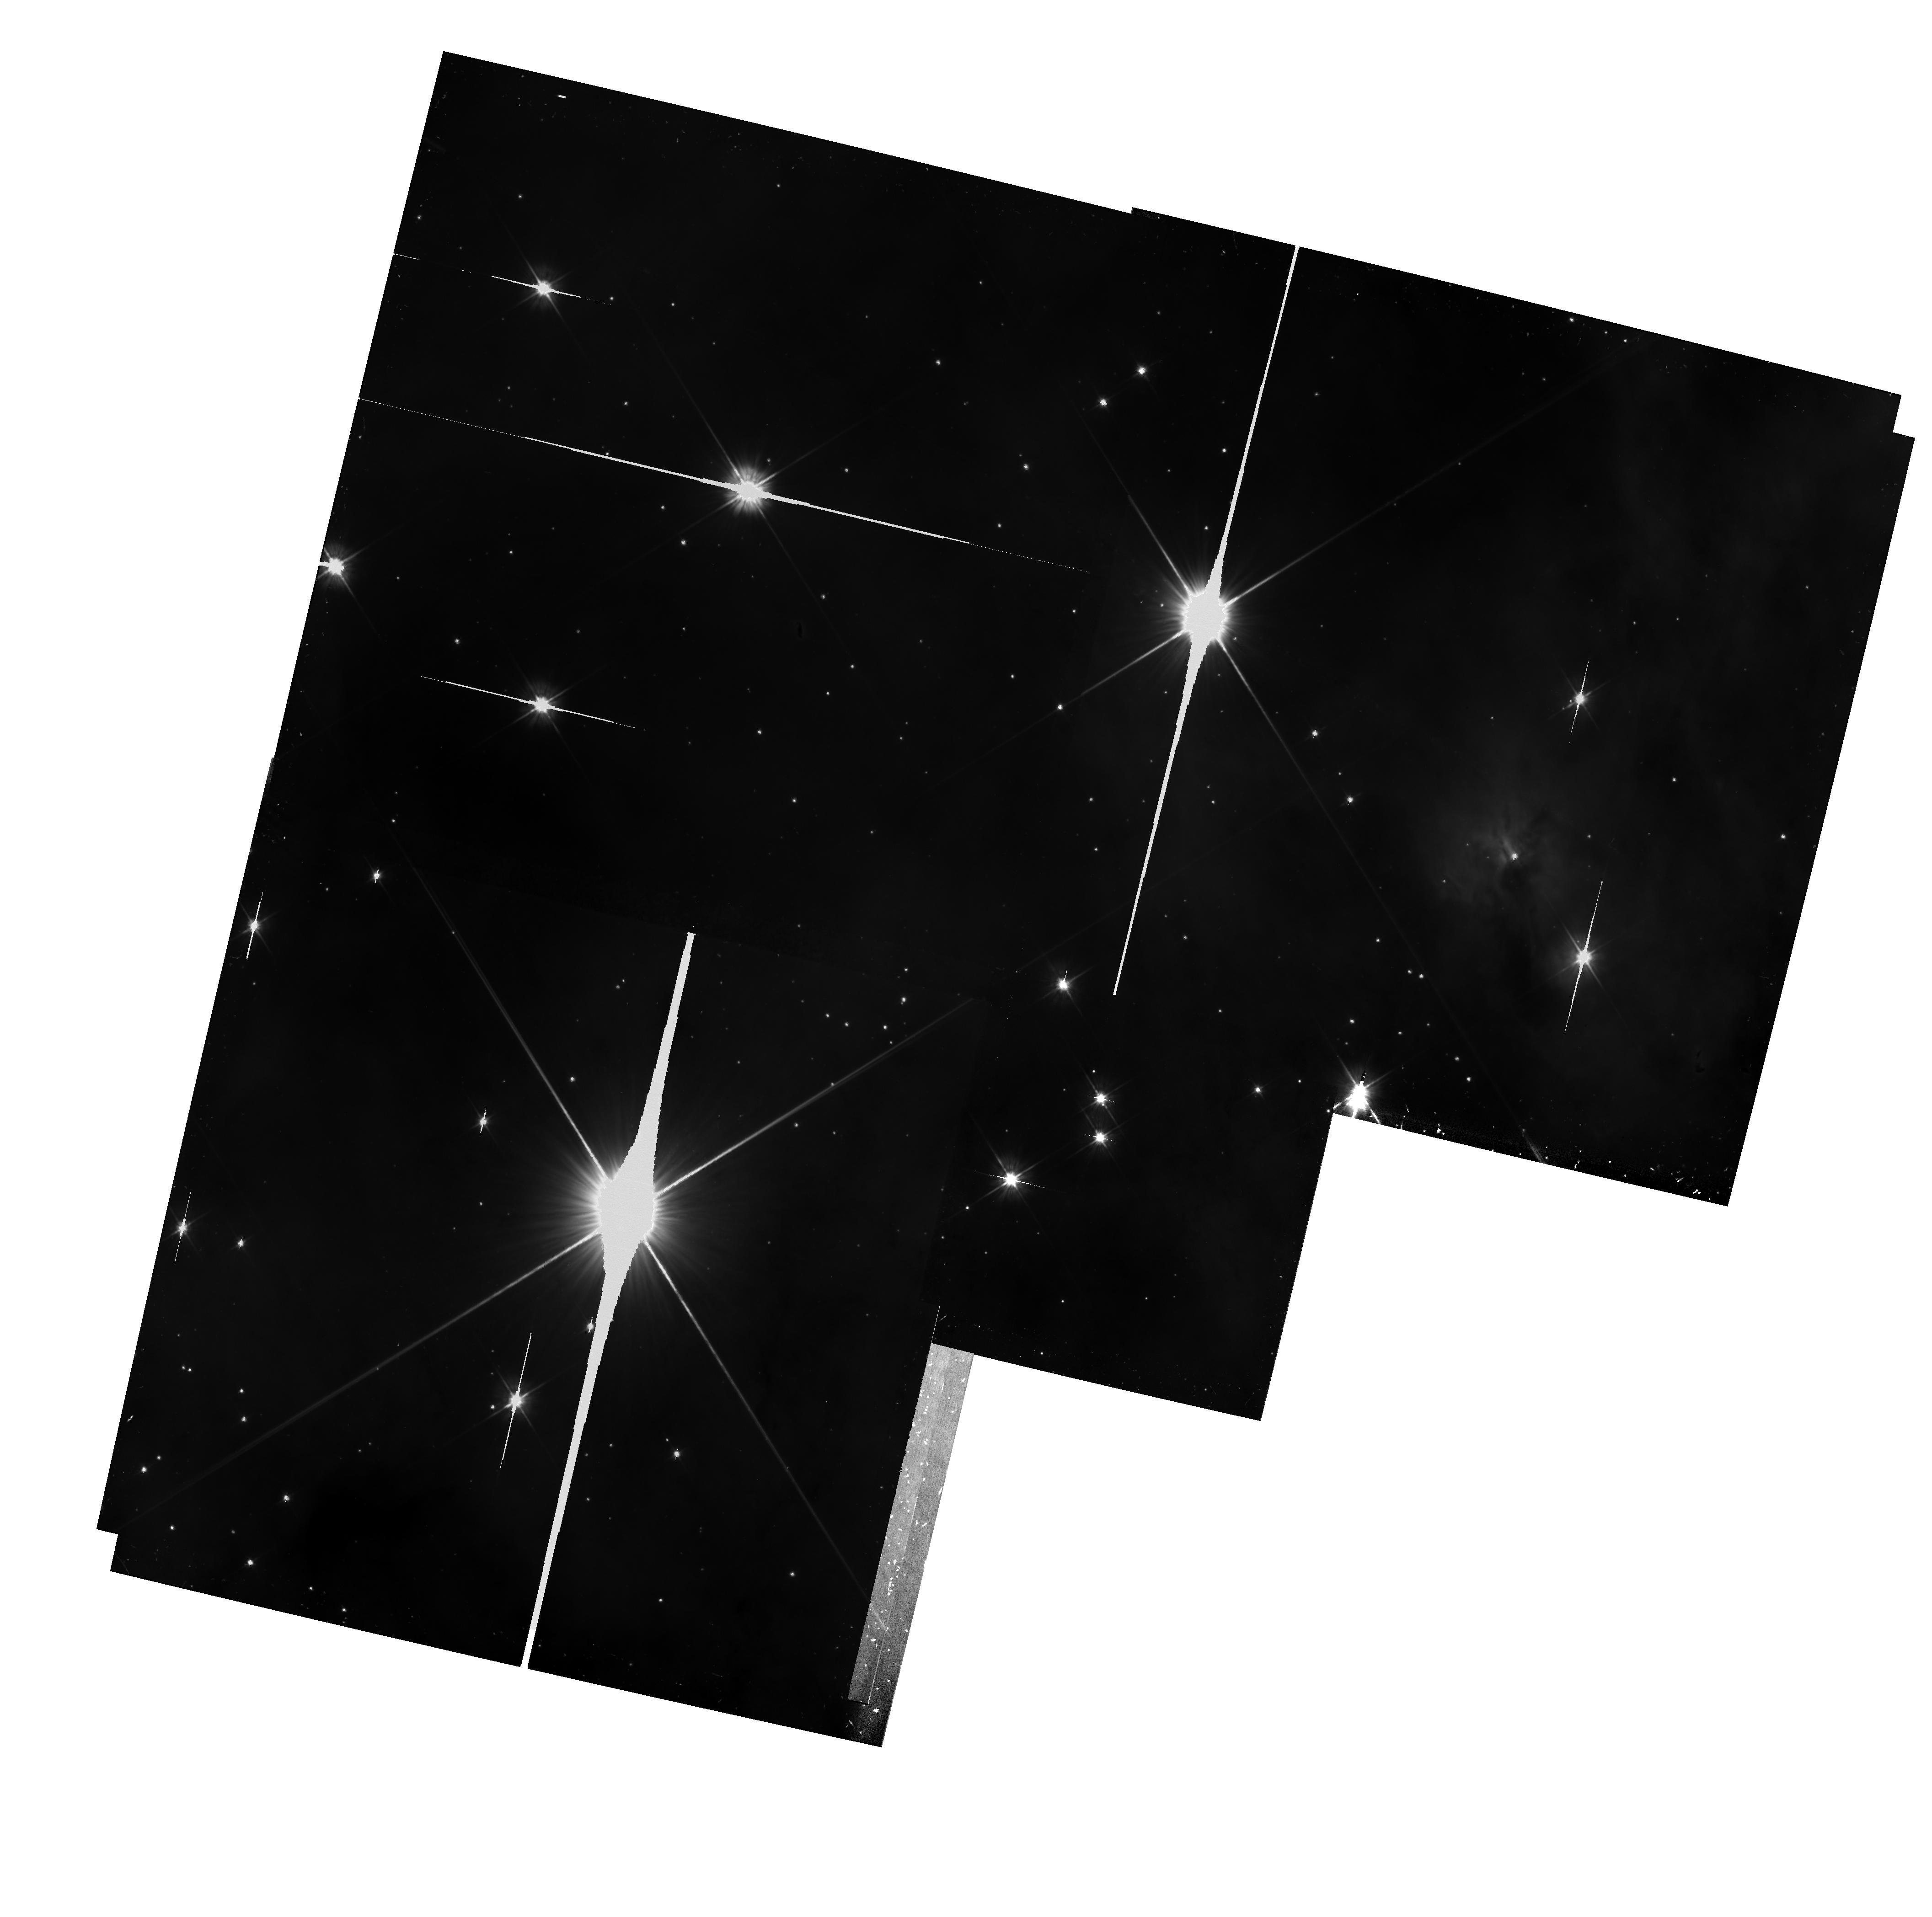
Target: CARINA-FIELD. Instrument: WFPC2/PC. Filter: F555W. Exposure: 42 min. Observation ID: hst_6042_02_wfpc2_pc_f555w_u2xs02

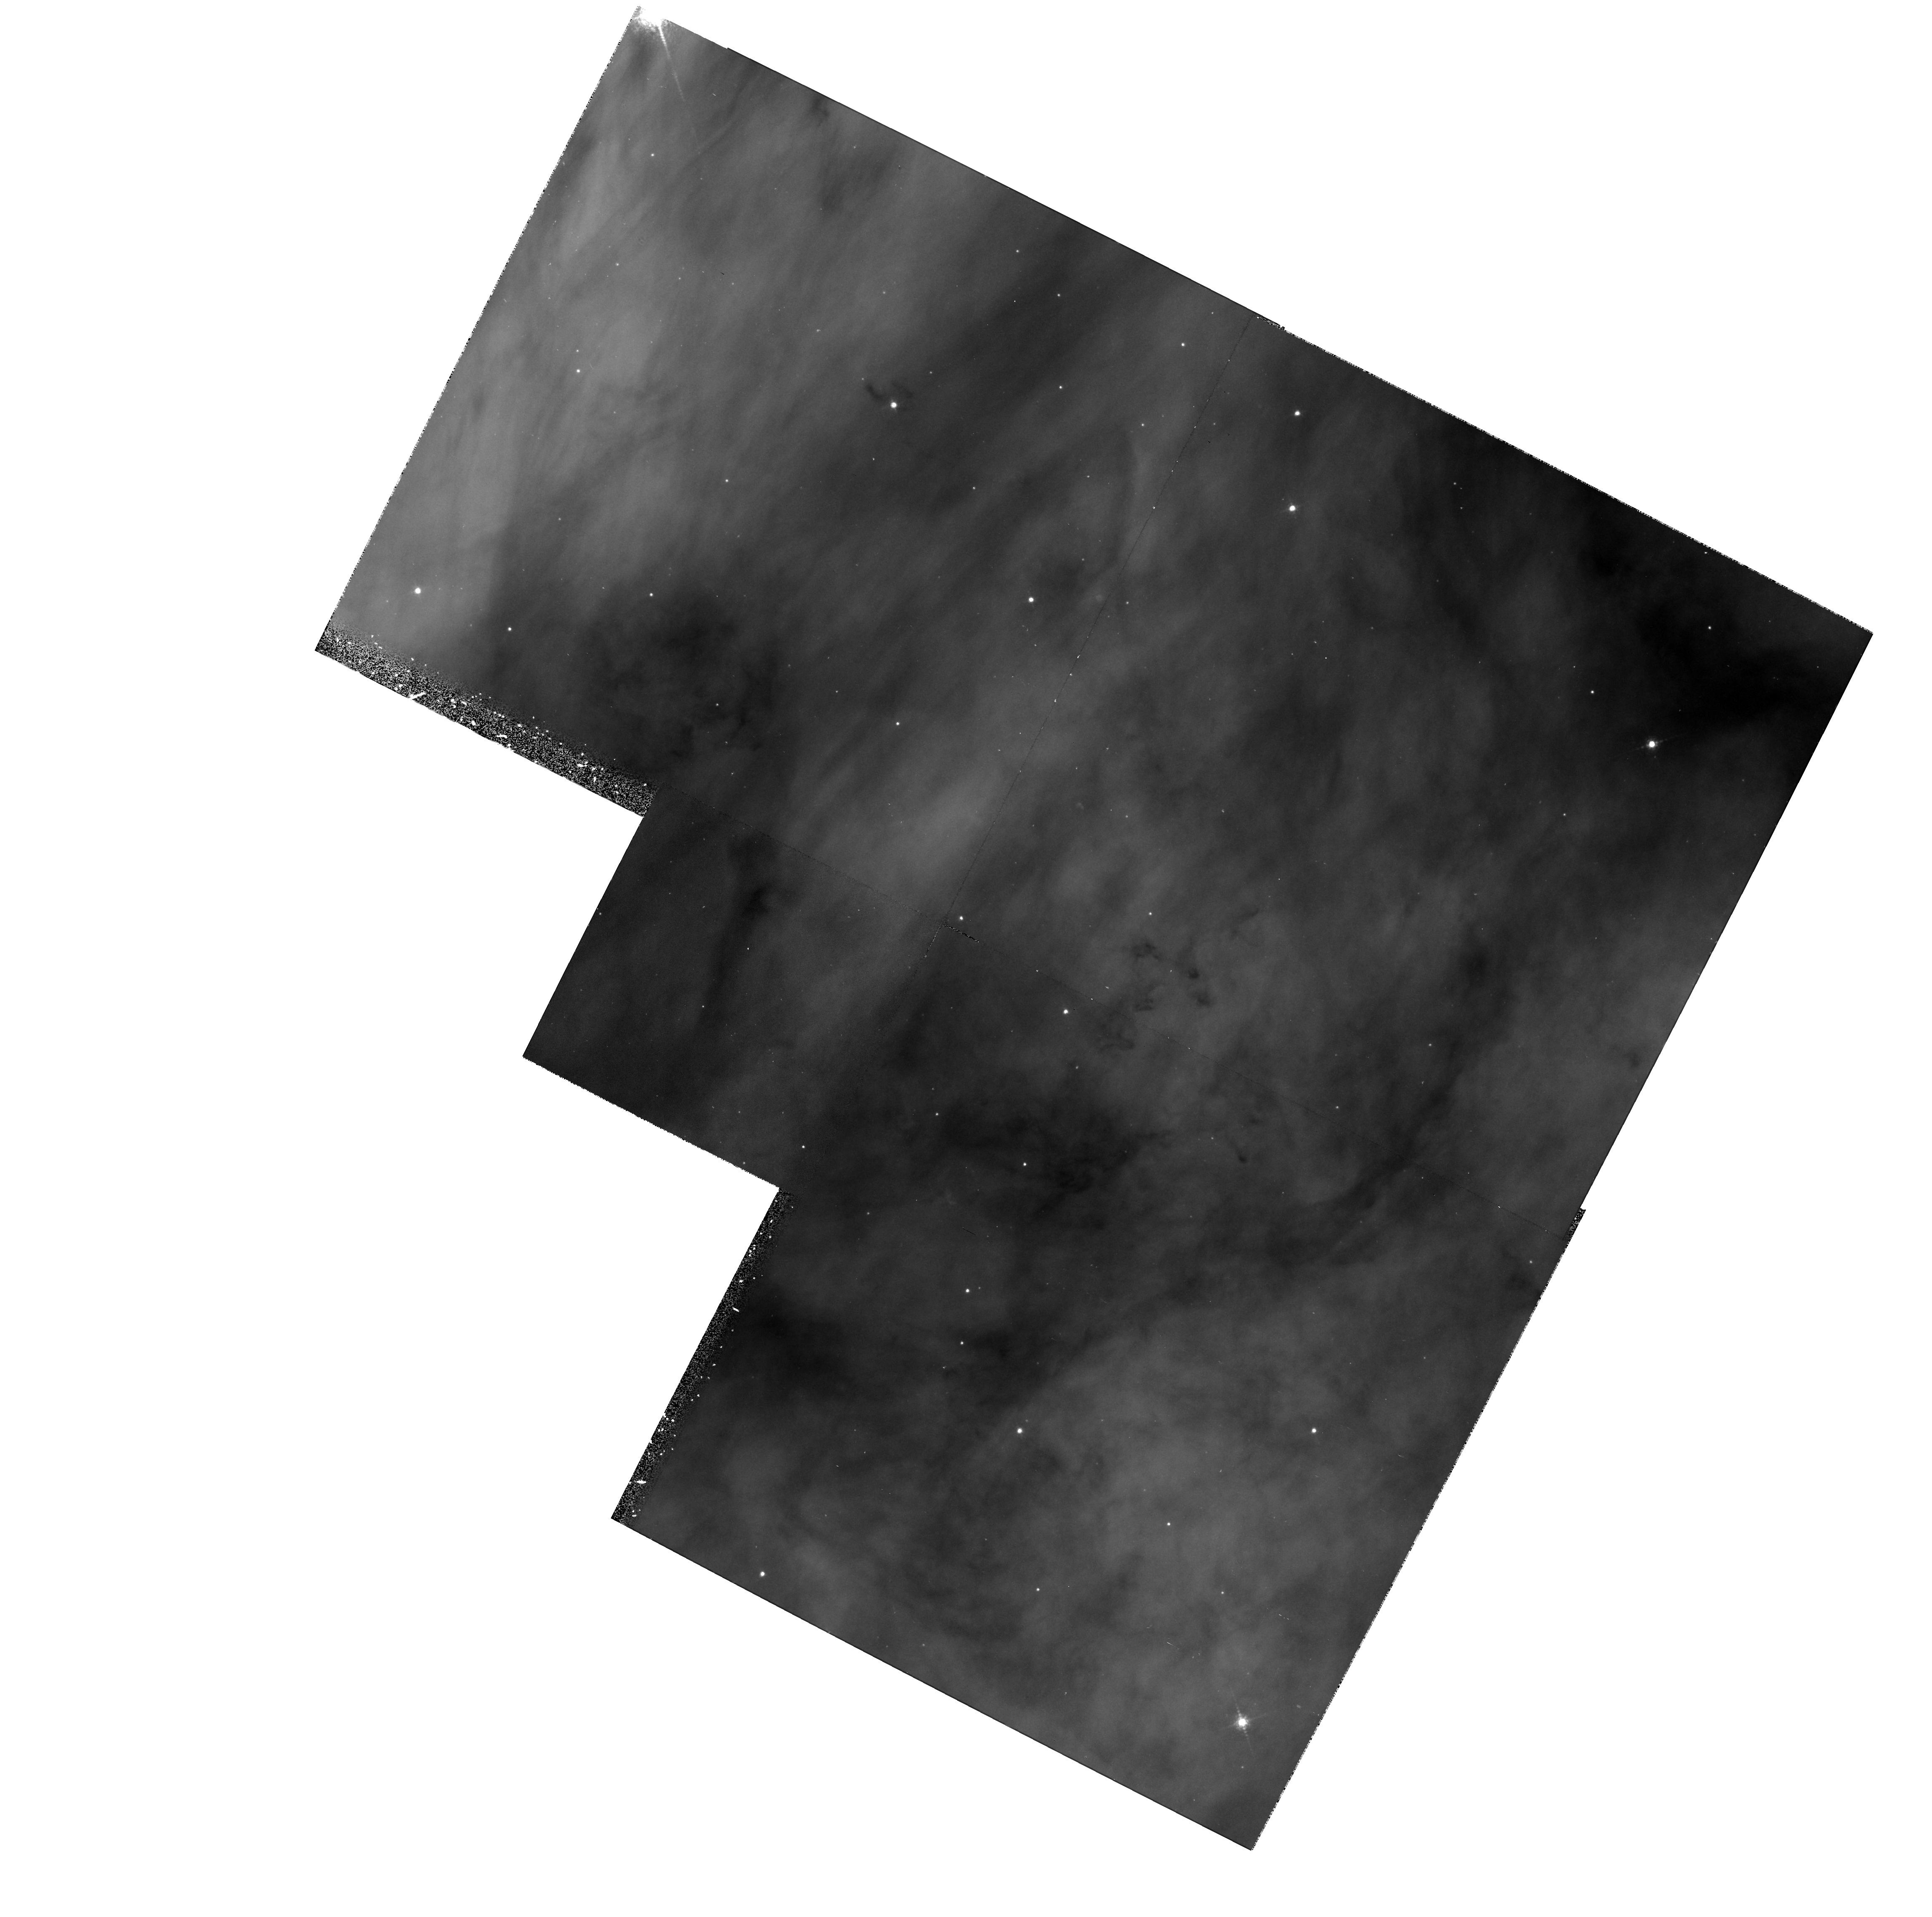
Target: CARINA-FIELD. Instrument: WFPC2/PC. Filter: F656N. Exposure: 37 min. Observation ID: hst_6042_01_wfpc2_pc_f656n_u2xs01

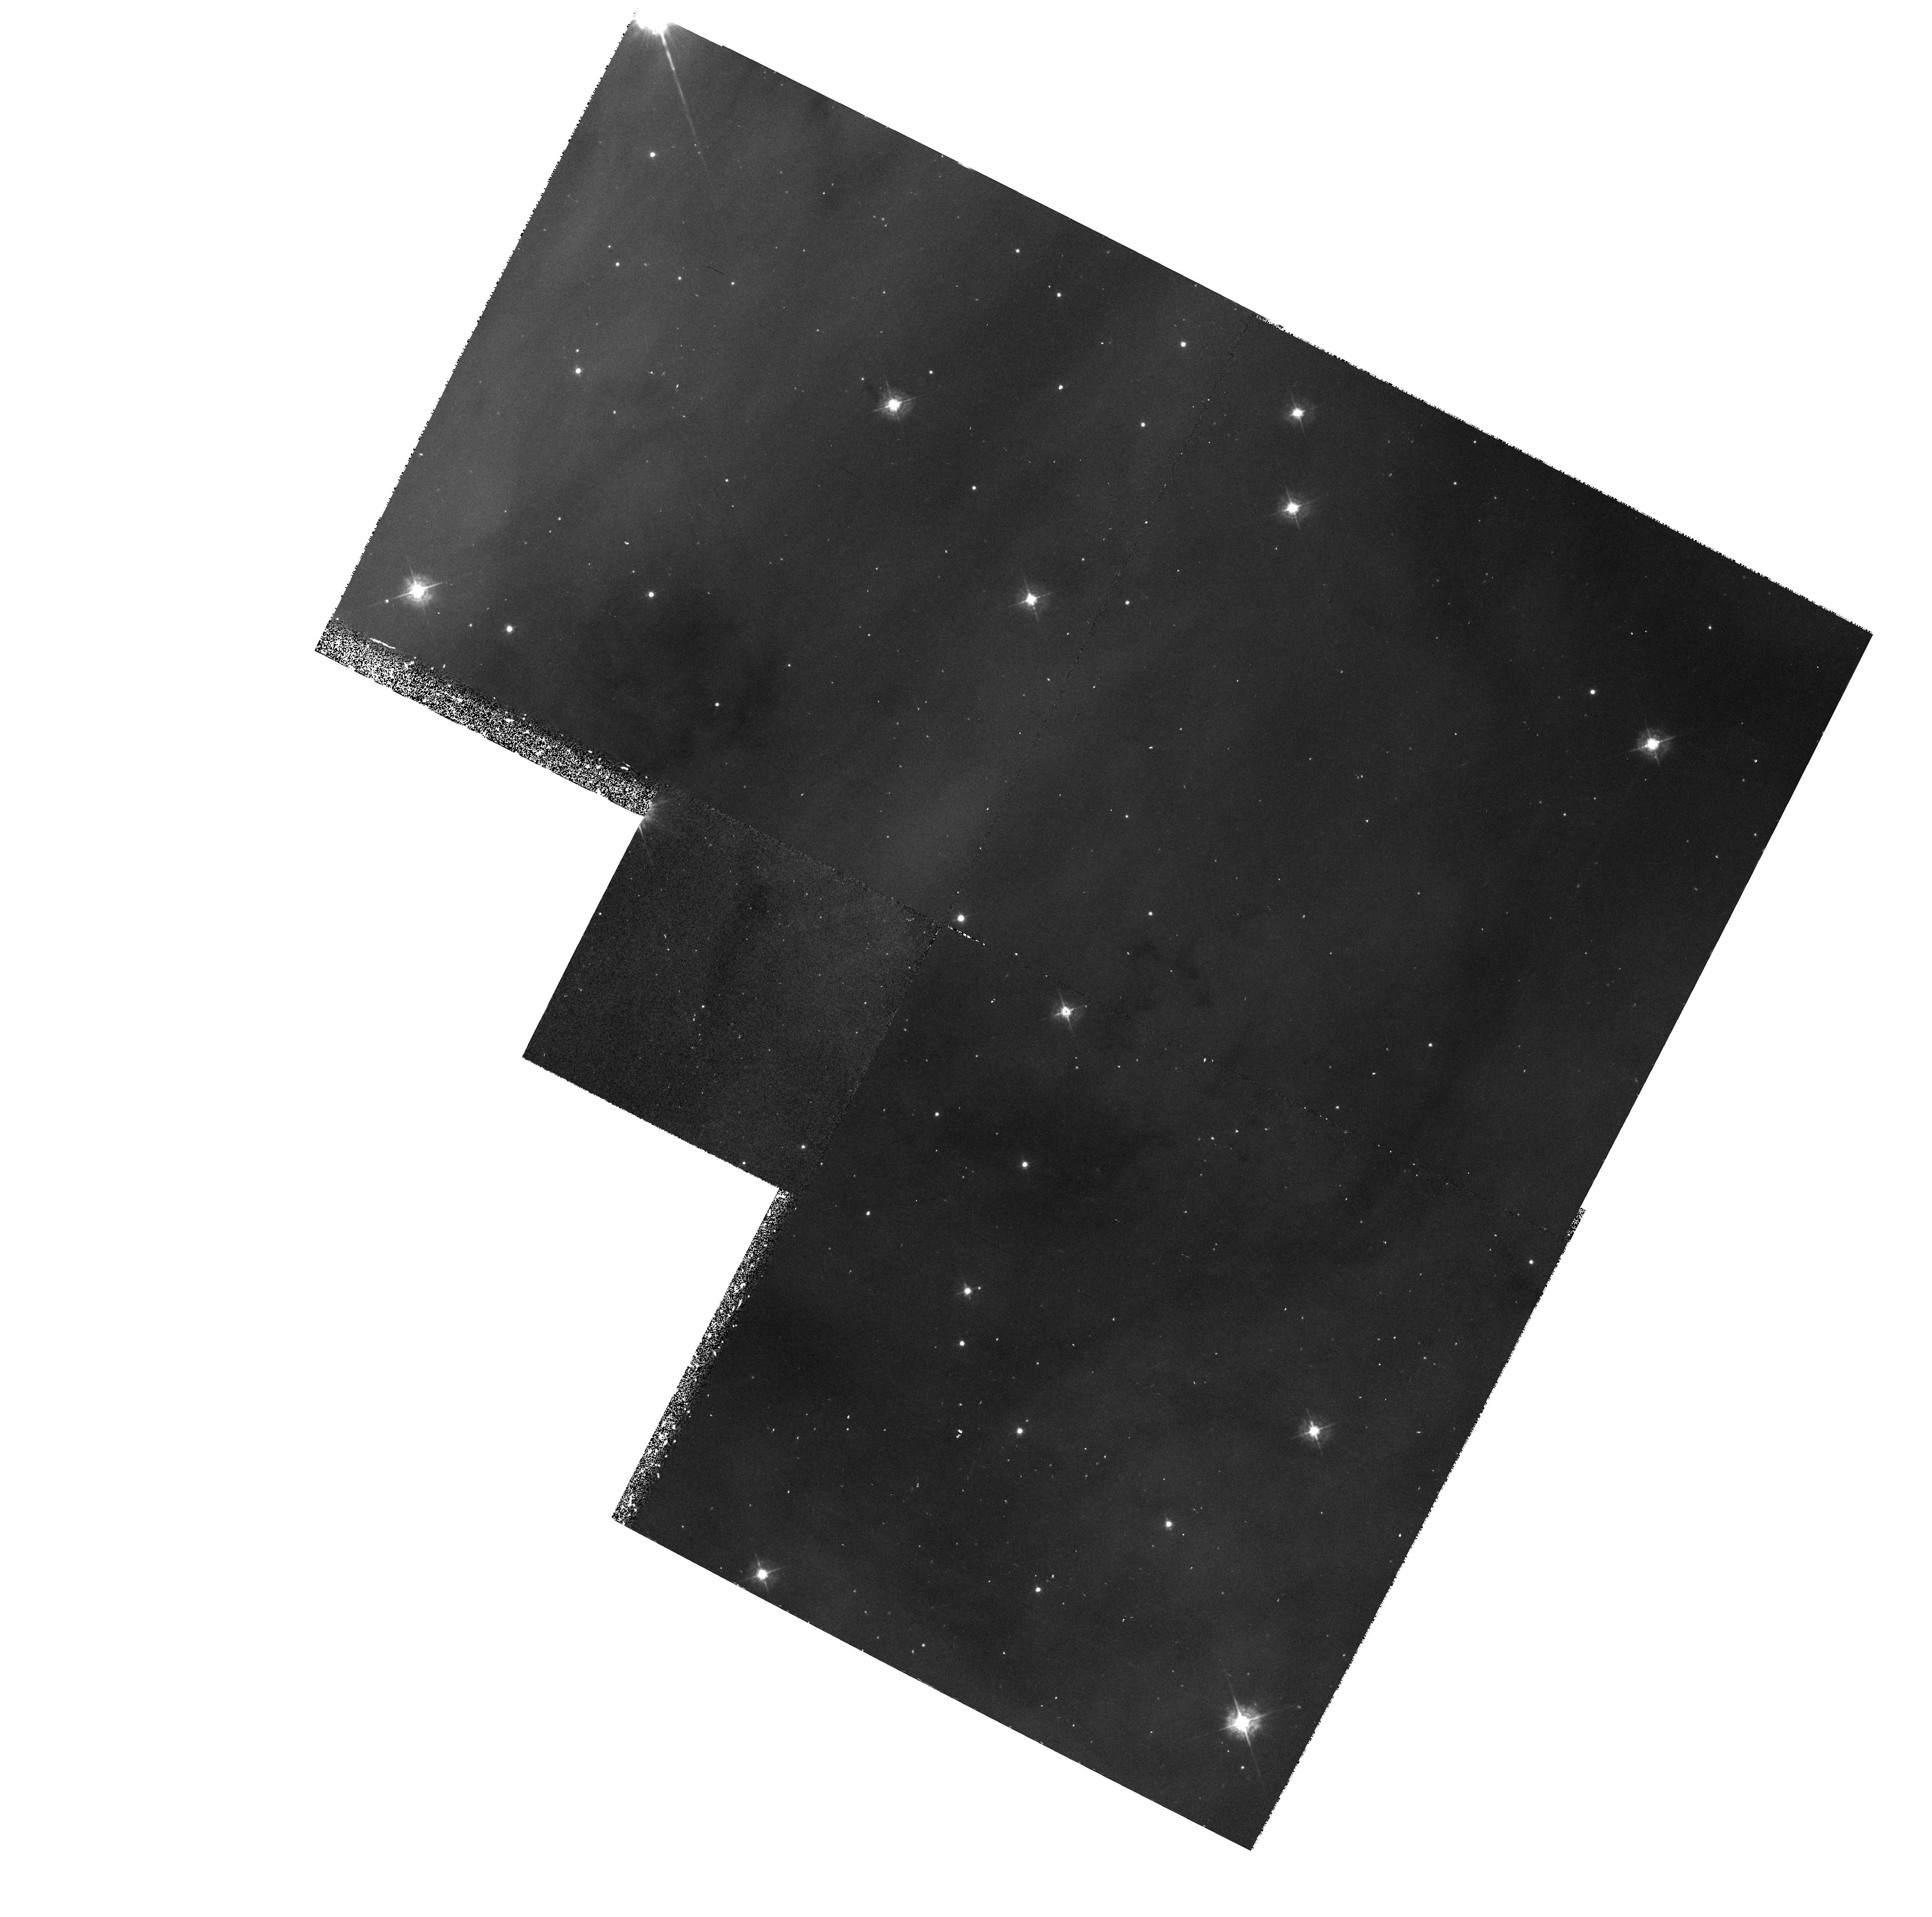
Target: CARINA-FIELD. Instrument: WFPC2/PC. Filter: F439W. Exposure: 32 min. Observation ID: hst_6042_01_wfpc2_pc_f439w_u2xs01

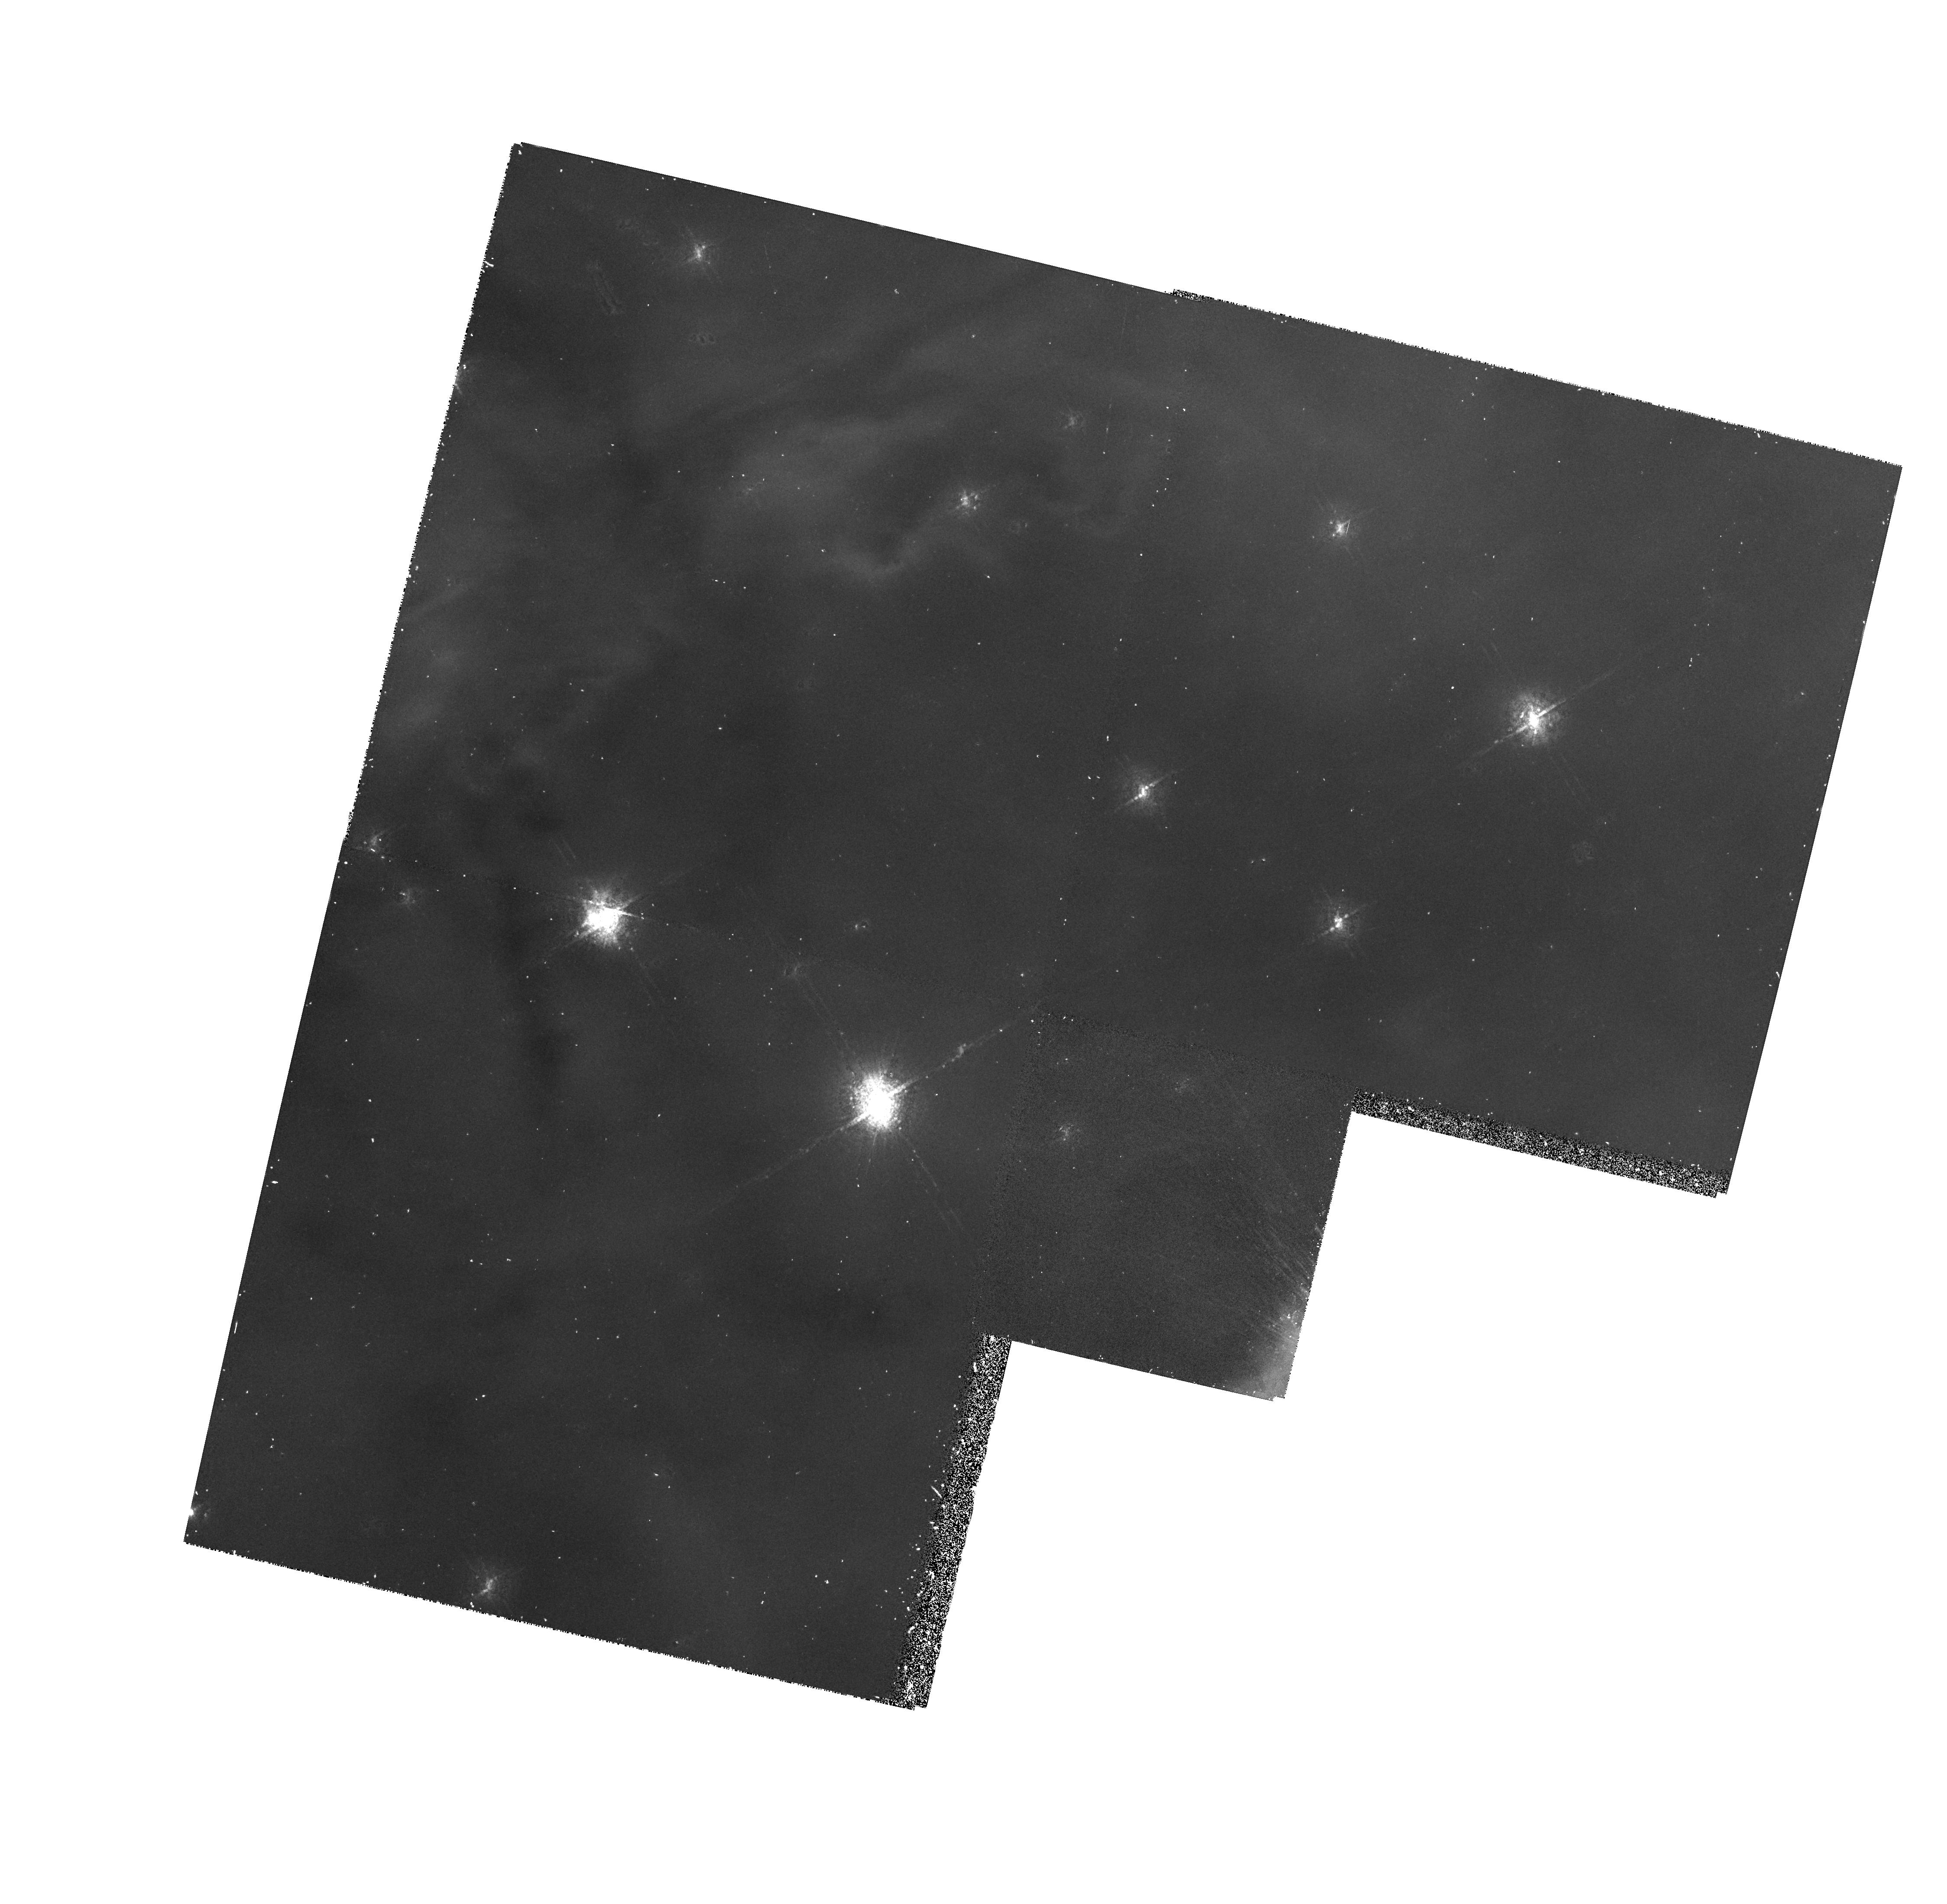
Target: CARINA-FIELD. Instrument: WFPC2/PC. Filter: F673N. Exposure: 32 min. Observation ID: hst_6042_03_wfpc2_pc_f673n_u2xs03

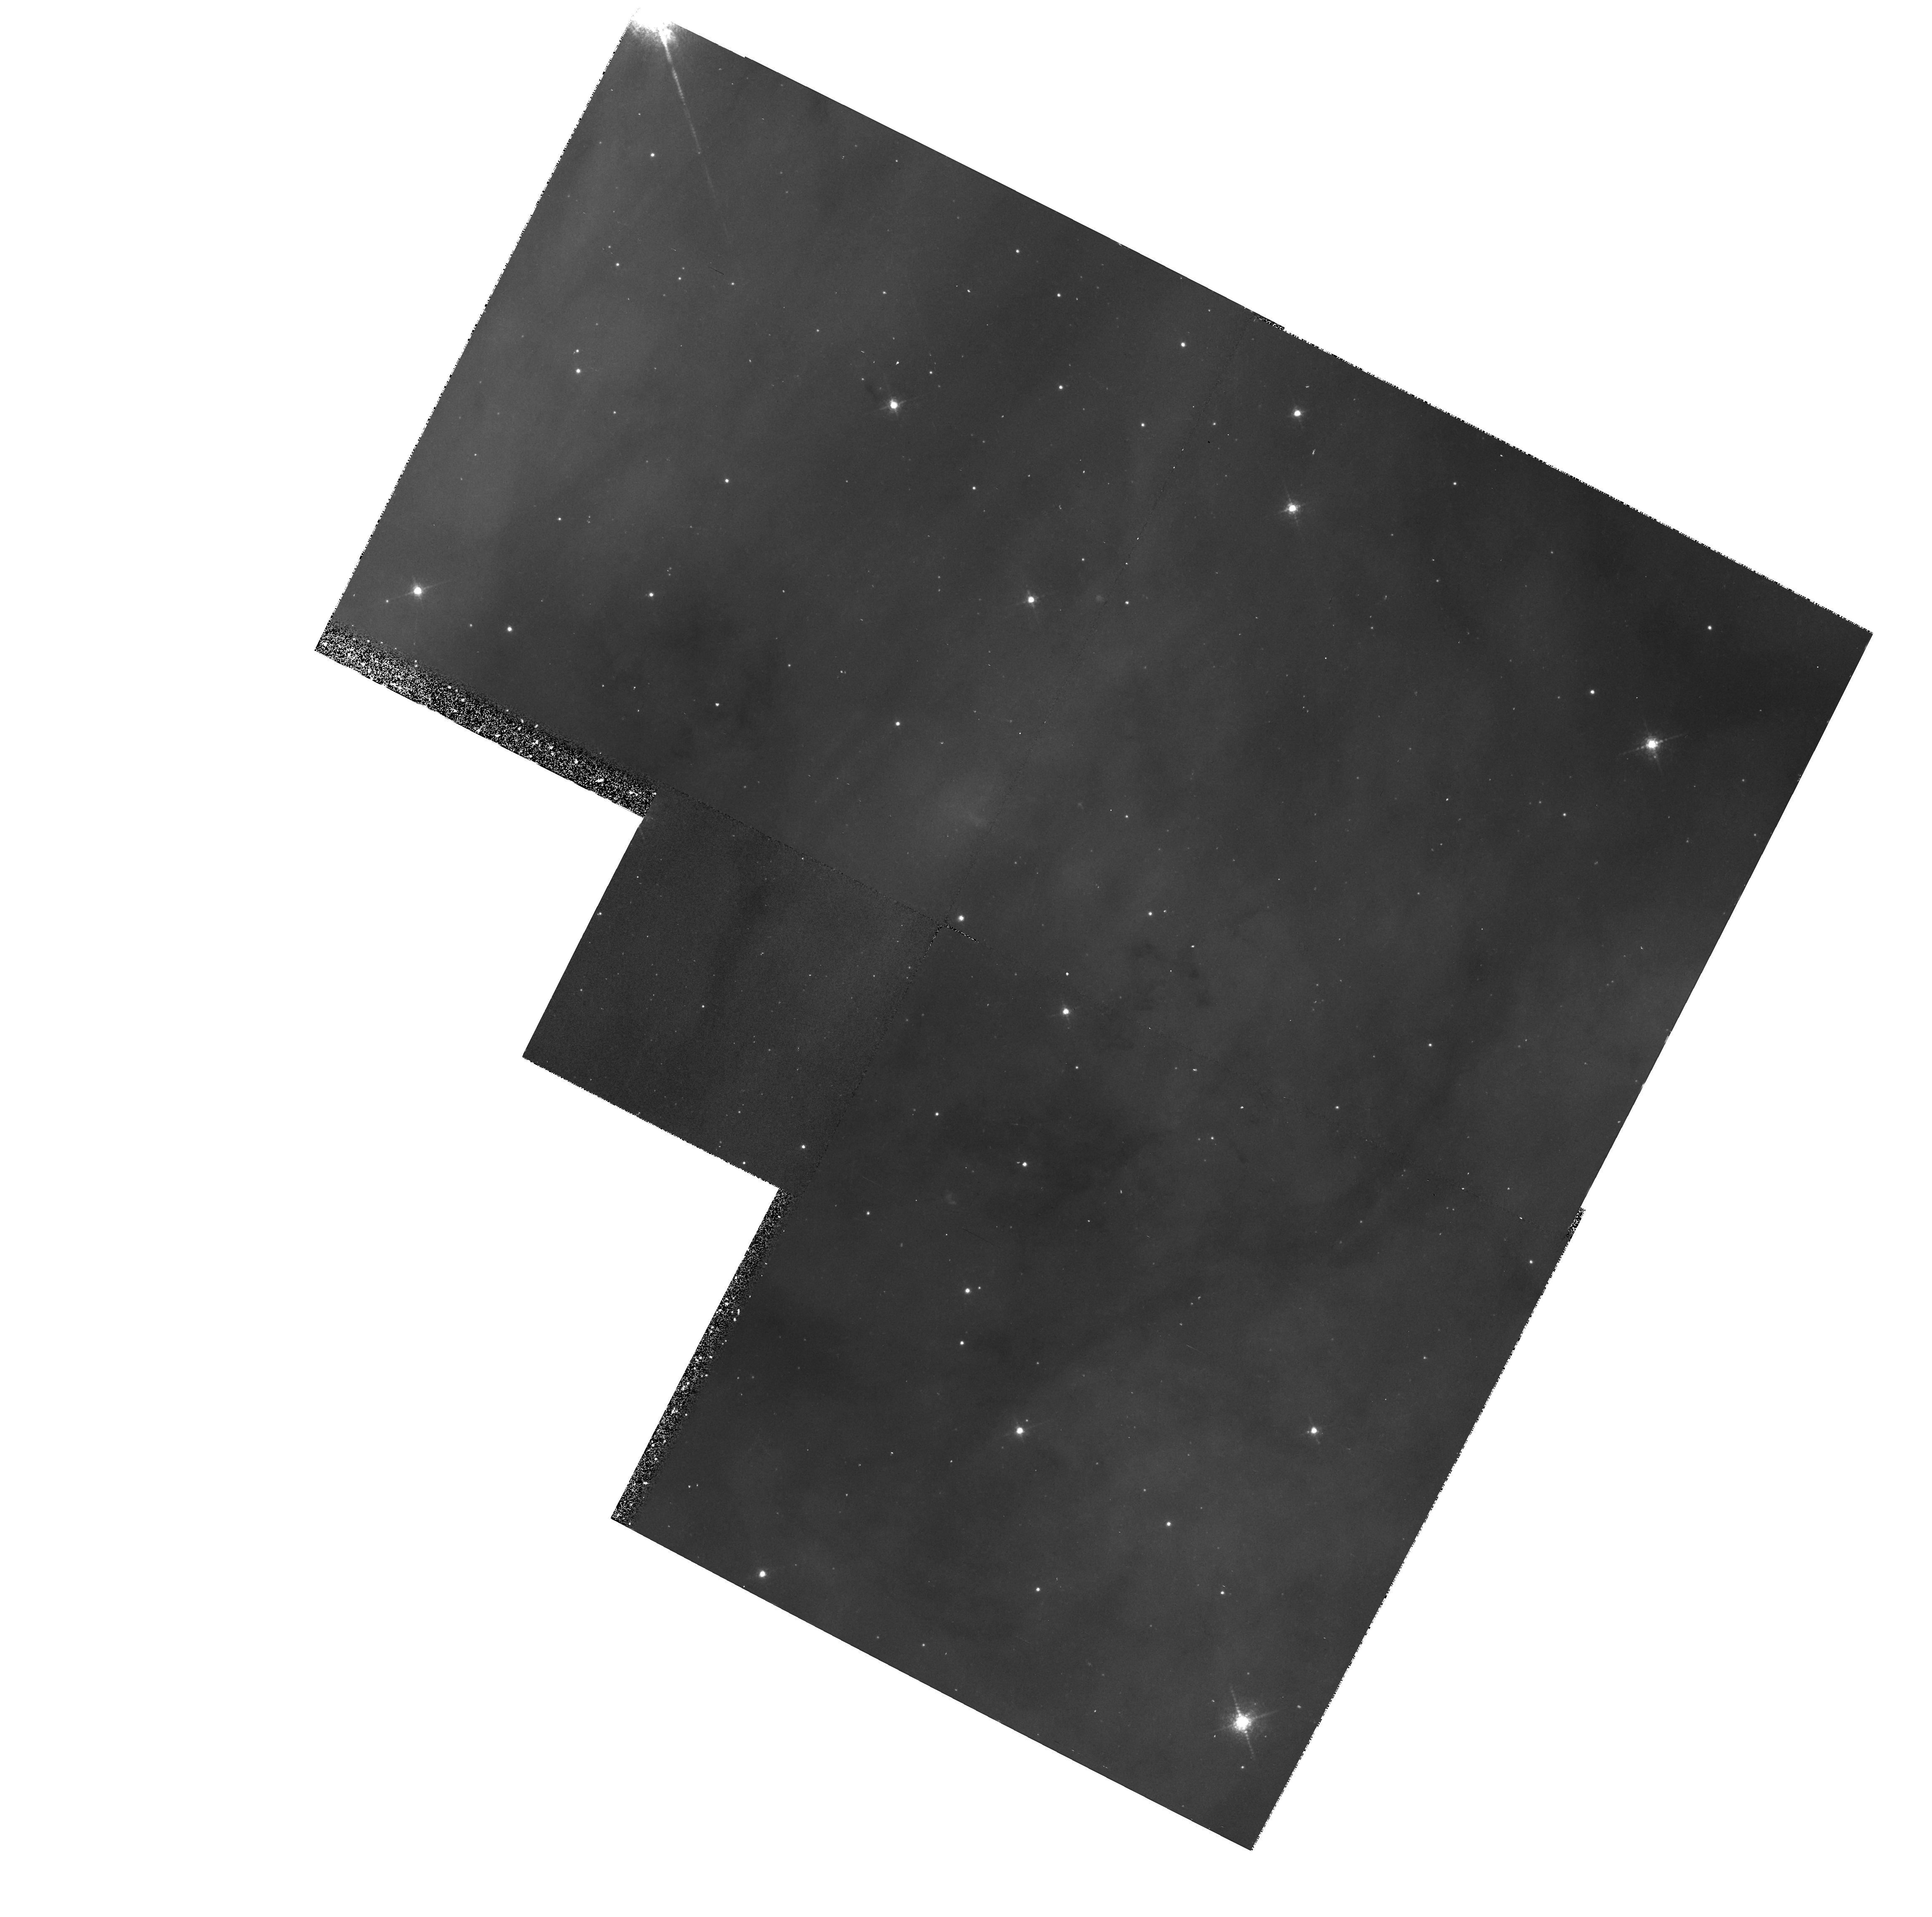
Target: CARINA-FIELD. Instrument: WFPC2/PC. Filter: F658N. Exposure: 37 min. Observation ID: hst_6042_01_wfpc2_pc_f658n_u2xs01

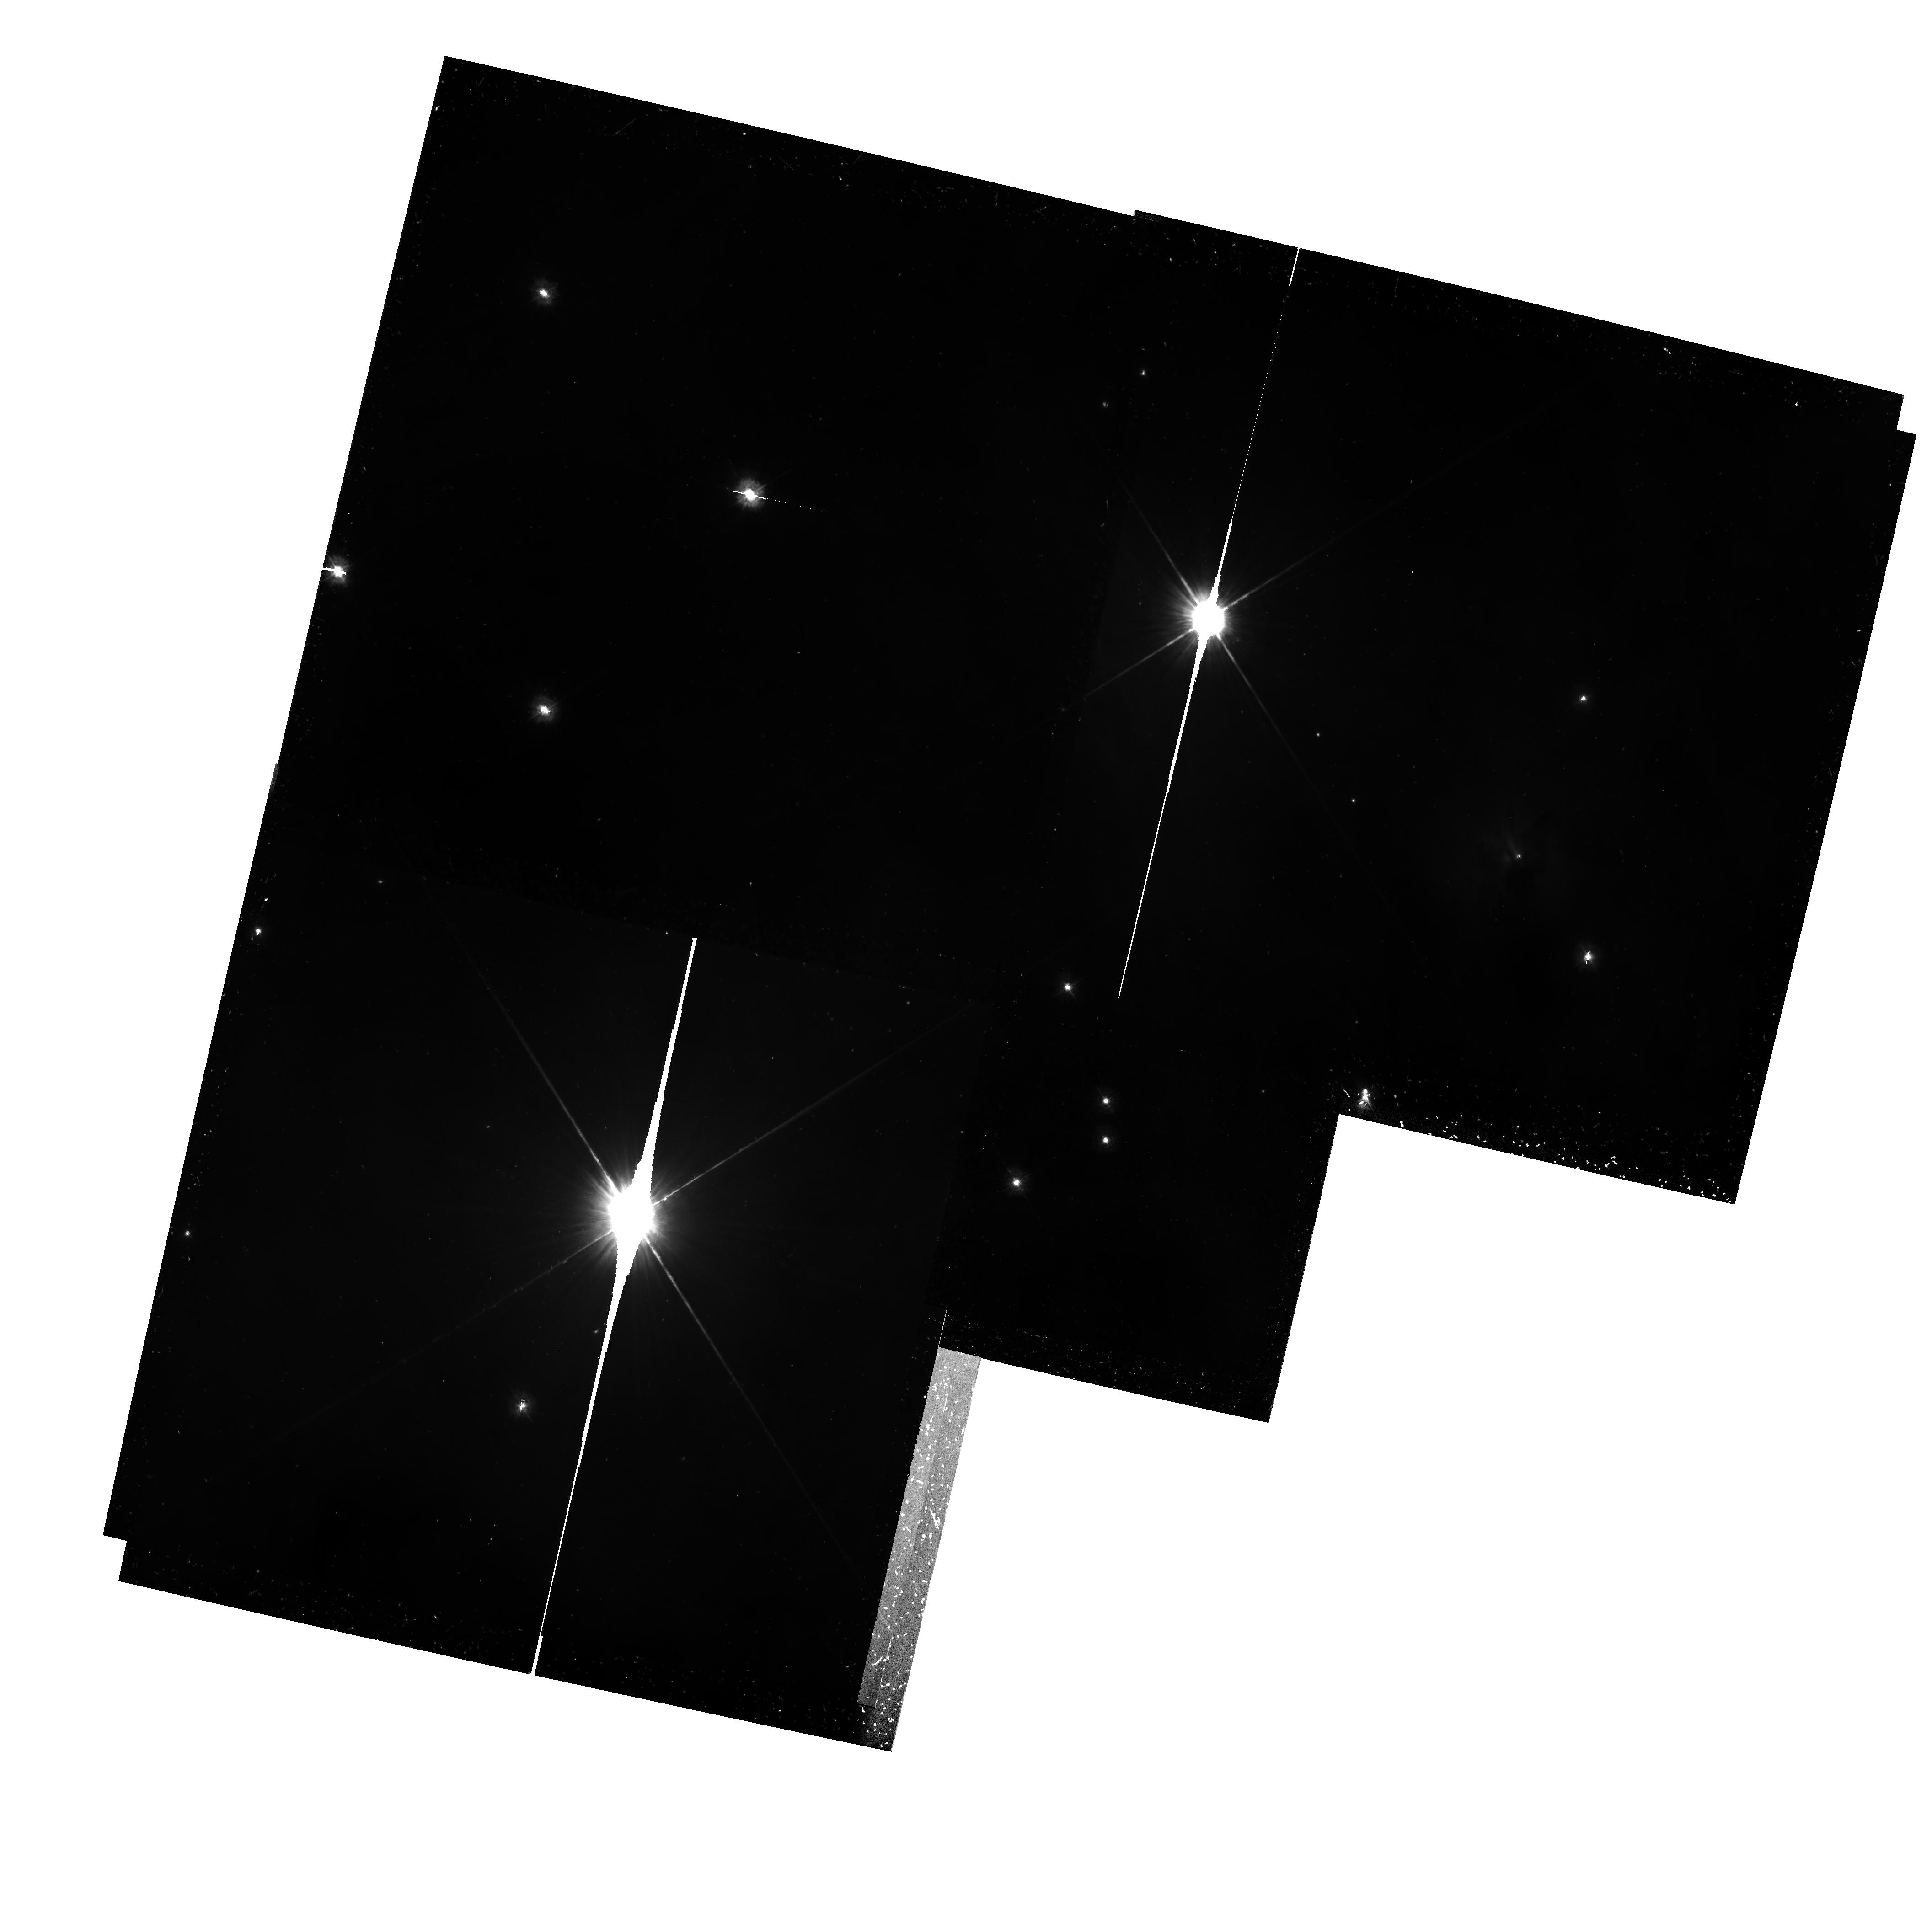
Target: CARINA-FIELD. Instrument: WFPC2/PC. Filter: F336W. Exposure: 1.4 h. Observation ID: hst_6042_02_wfpc2_pc_f336w_u2xs02

FOS SPECTROPHOTOMETRY OF EJECTA FROM ETA CARINAE (PI: Dufour, Reginald J.)

We propose to study the physical nature and processes in the gas ejected by the massive star Eta Carinae during its ``Great Eruption" of 1837-1860 and later. Imagery of Eta Car by HST during the past few years has revealed details of a complex ``double-bubble" geometry of ejection, with numerous very high velocity jets and flows between the bipolar lobes of the main mass ejection, previously called the Homunculus. Now we propose to follow the exciting imagery results with spectroscopy of some of the physically distinct features of the ejecta using the Faint Object Spectrograph to obtain UV- optical spectra covering the full 1150-8500Angstrom wavelength range. Coupled with previous HST imagery and ground-based observations, these new data will enable us to perform detailed analysis of the gas kinematics, physical conditions, and abundances at various locations in the ejected material. Eta Carinae is the best example of an ``astrophysical geyser" from a massive star caught in a state of active eruption prior to becoming a supernova. The proposed spectroscopic studies with HST should provide fundamental information for understanding the physics of this phenomenon.